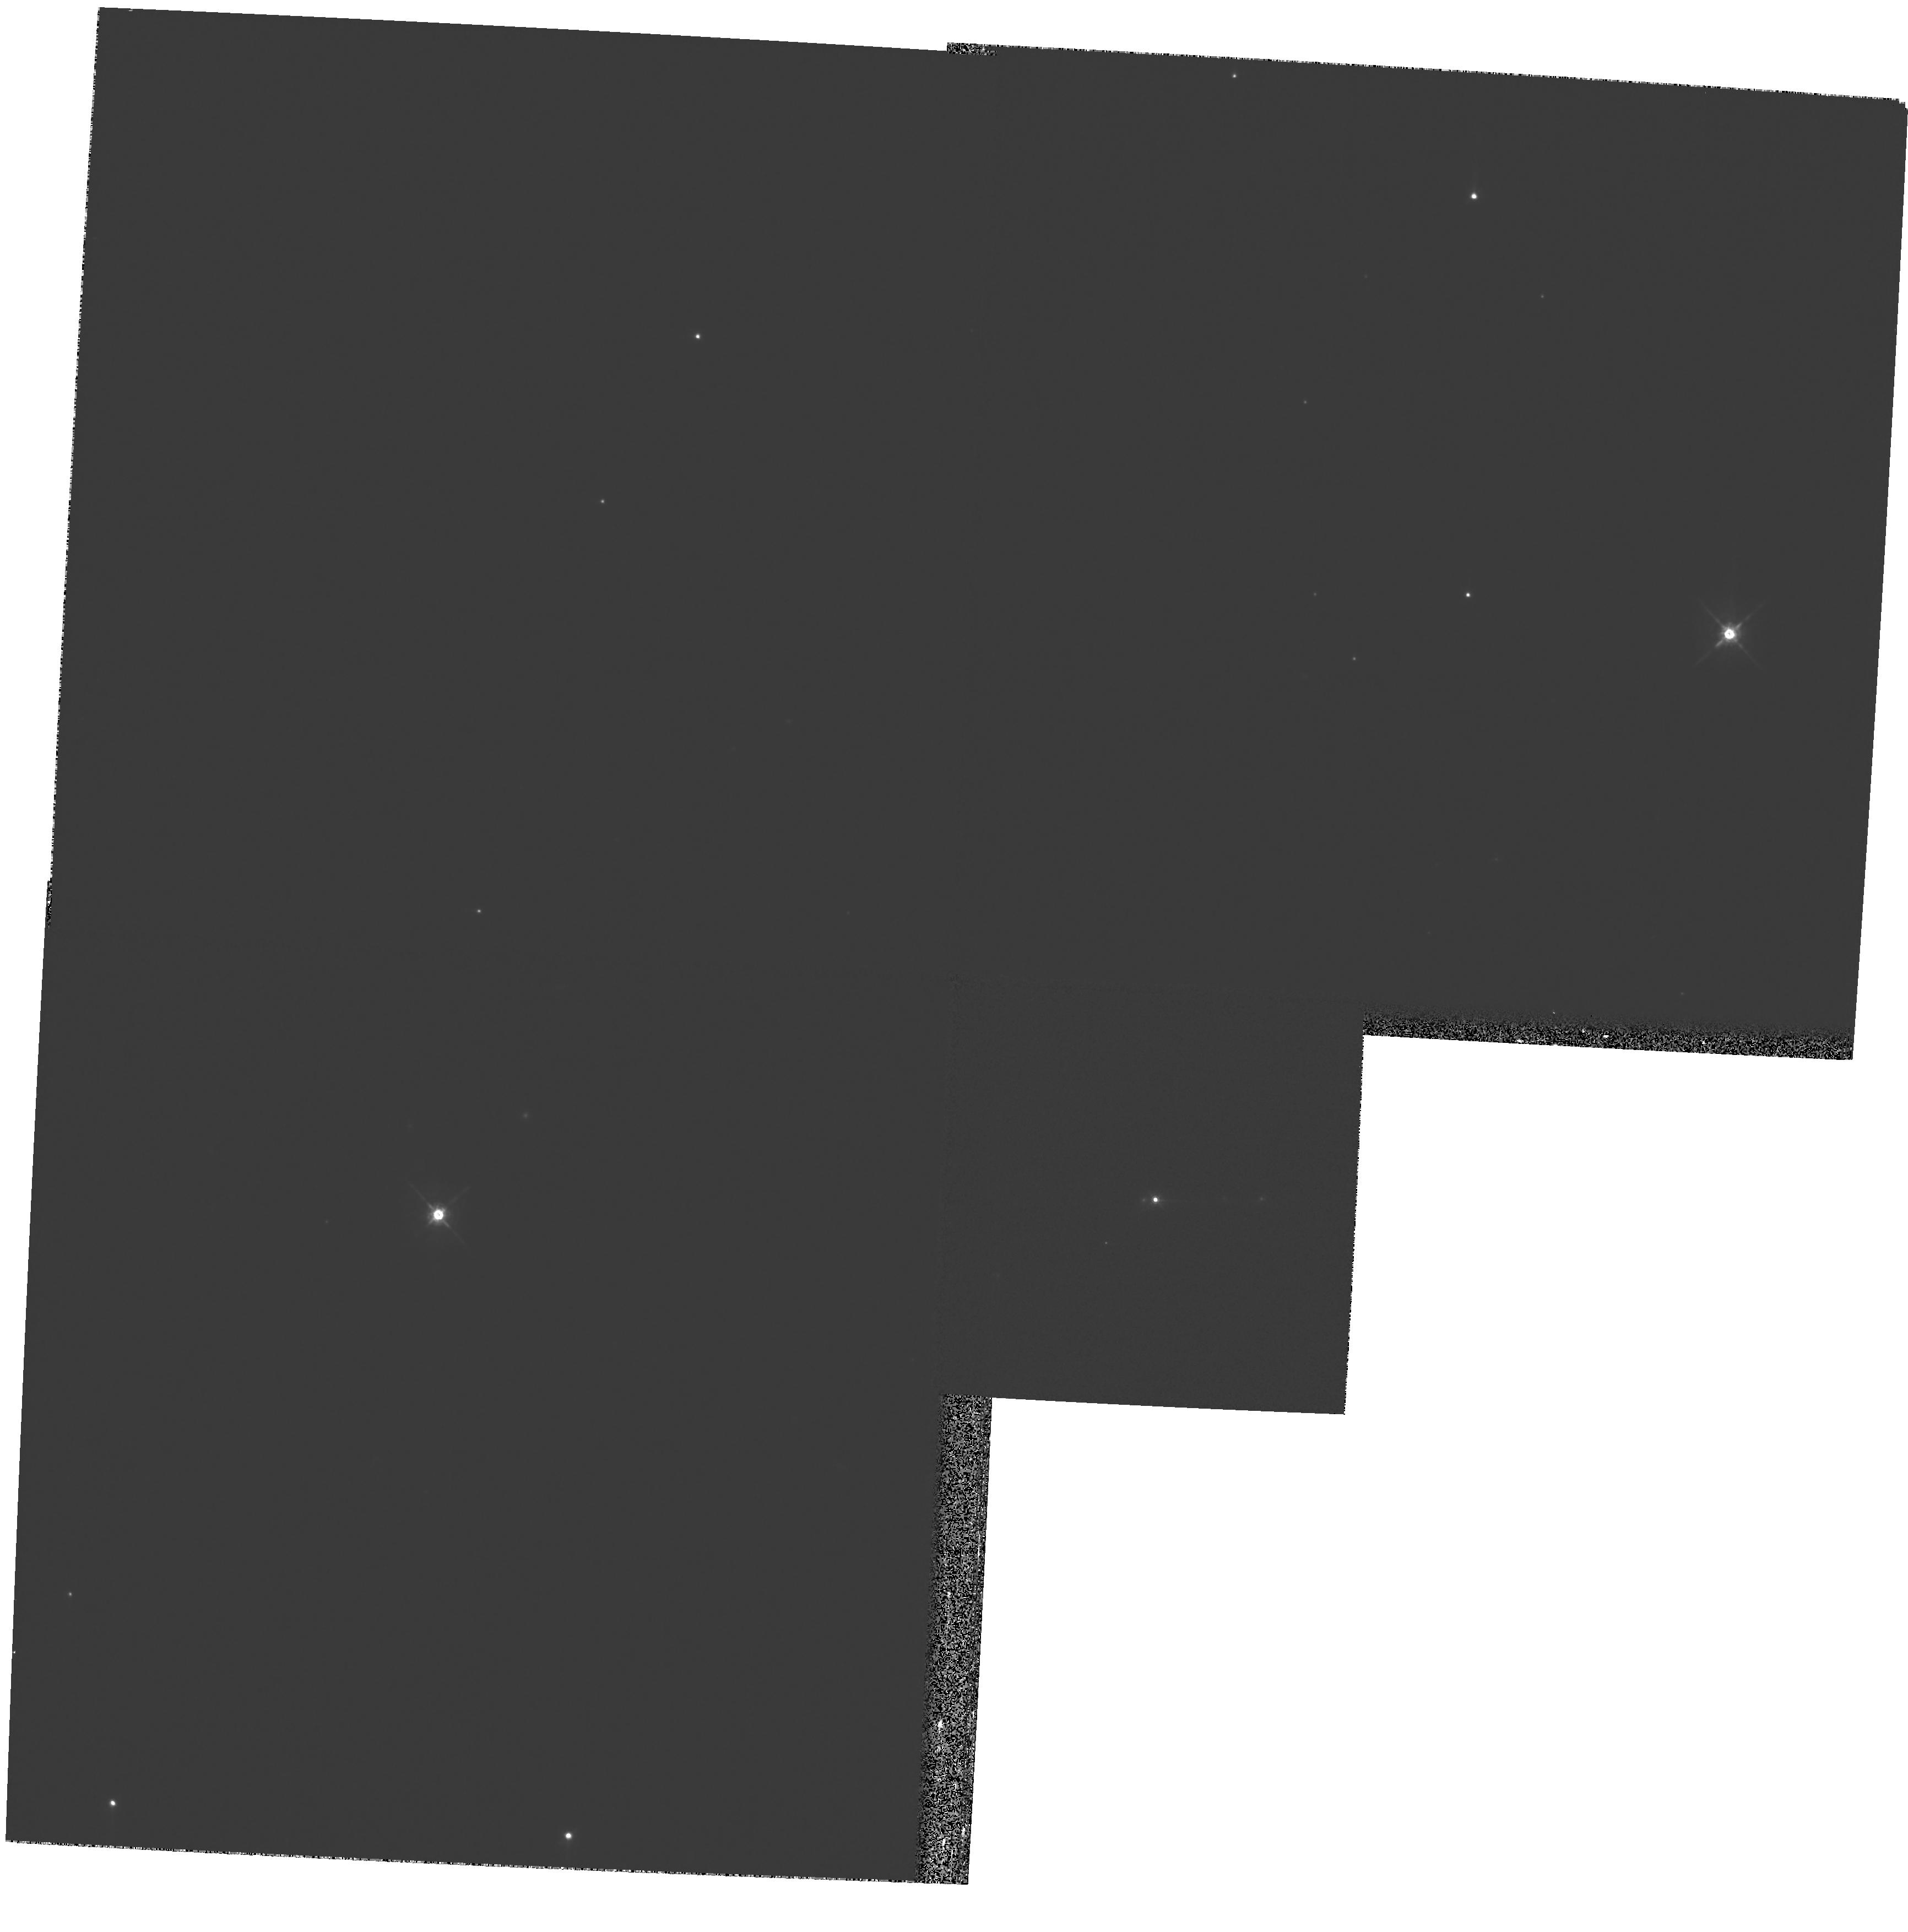
Target: SDSSJ153636.22+044127.0. Instrument: WFPC2/PC. Filter: F675W. Exposure: 11 min. Observation ID: hst_11993_01_wfpc2_pc_f675w_ubam01

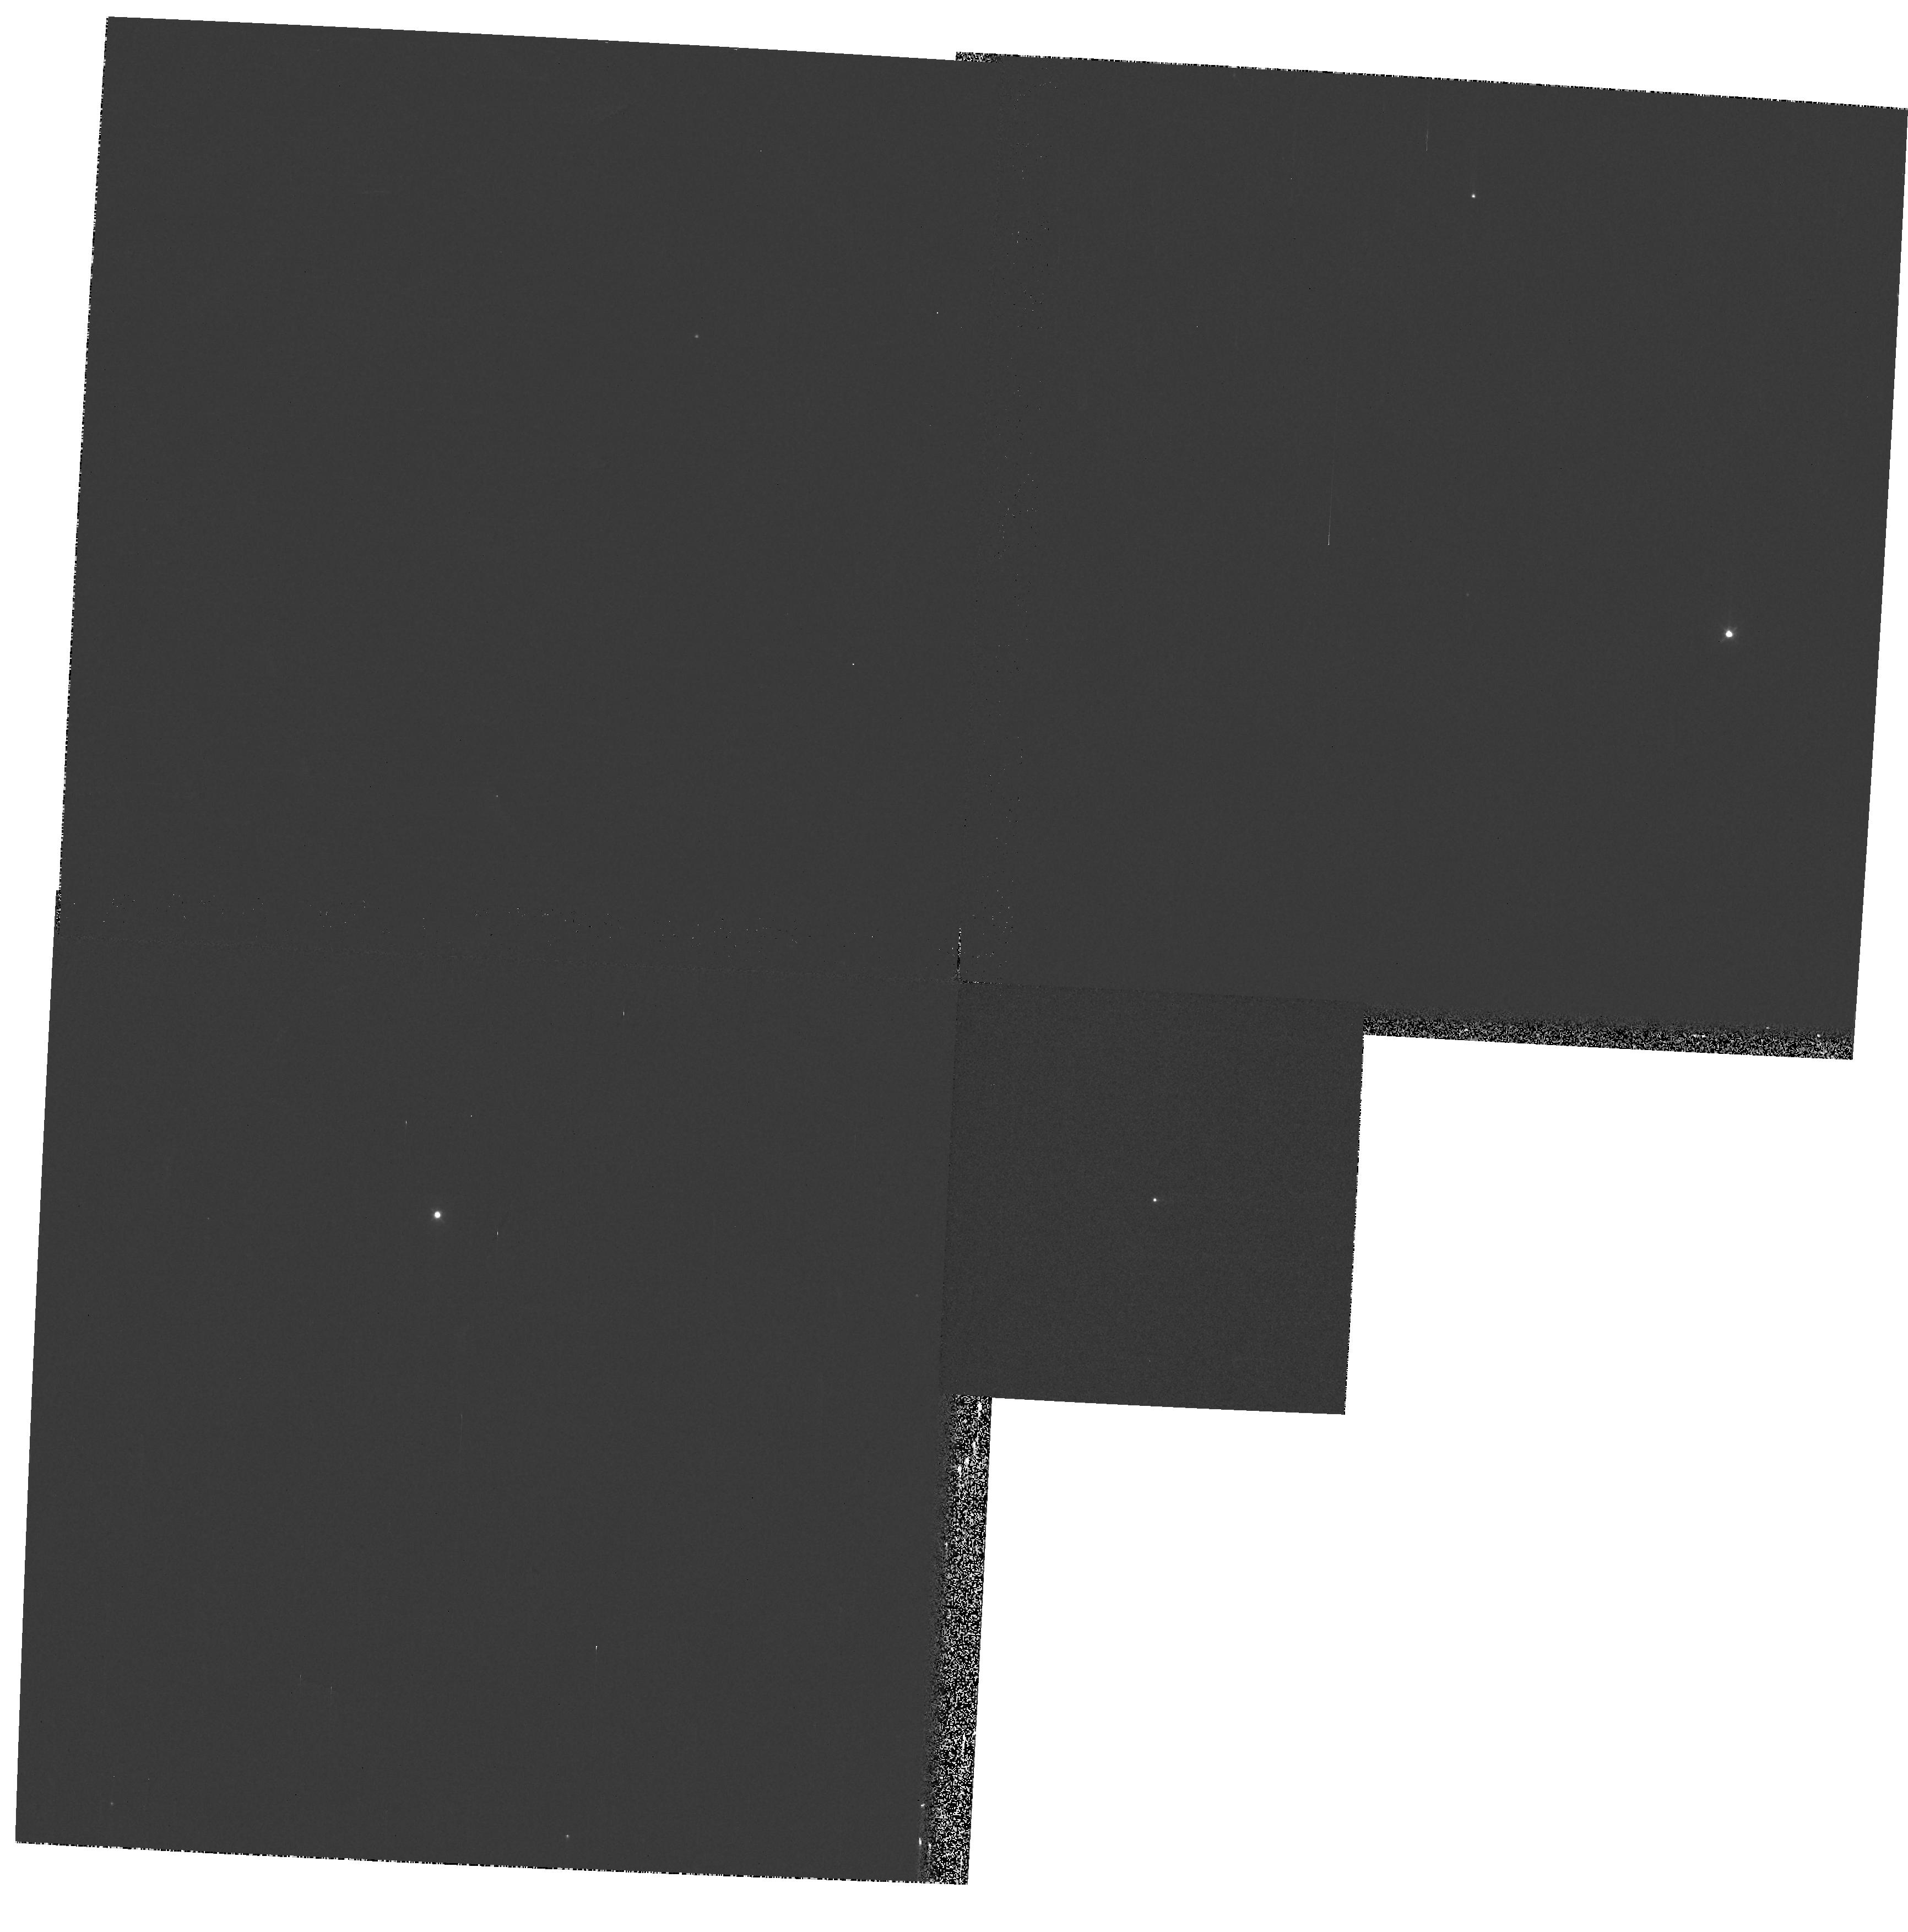
Target: SDSSJ153636.22+044127.0. Instrument: WFPC2/PC. Filter: F439W. Exposure: 3 min. Observation ID: hst_11993_01_wfpc2_pc_f439w_ubam01

High Resolution Imaging of a Binary Supermassive Black Hole Candidate (PI: Lauer, Tod R.)

Dithered high resolution images of a supermassive binary black hole candidate SDSS J153636.22+044127.0 will be obtained with the WFPC2/PC in F675W. This QSO was identified in November, 2008 by a principal components analysis of the ~ 17, 500 QSOs in the SDSS DR7 sample. It is unique among all known QSOs in having two broadline regions, indicative of two supermassive black holes being actively fed. It is the best candidate for a supermassive binary black hole known. Such binaries should be common in the Universe and play key roles in the formation and evolution of galaxies, yet no convincing examples had been identified prior to this QSO. The HST imaging should be able to constrain two alternative hypotheses that this object is 1) the site of a black hole ejected from a nucleus by a multi-body interaction, or 2) a simple line of sight superposition of two unrelated AGN. With the superb spatial resolution of HST, two AGN separated by > 300pc (projected) should be readily visible.